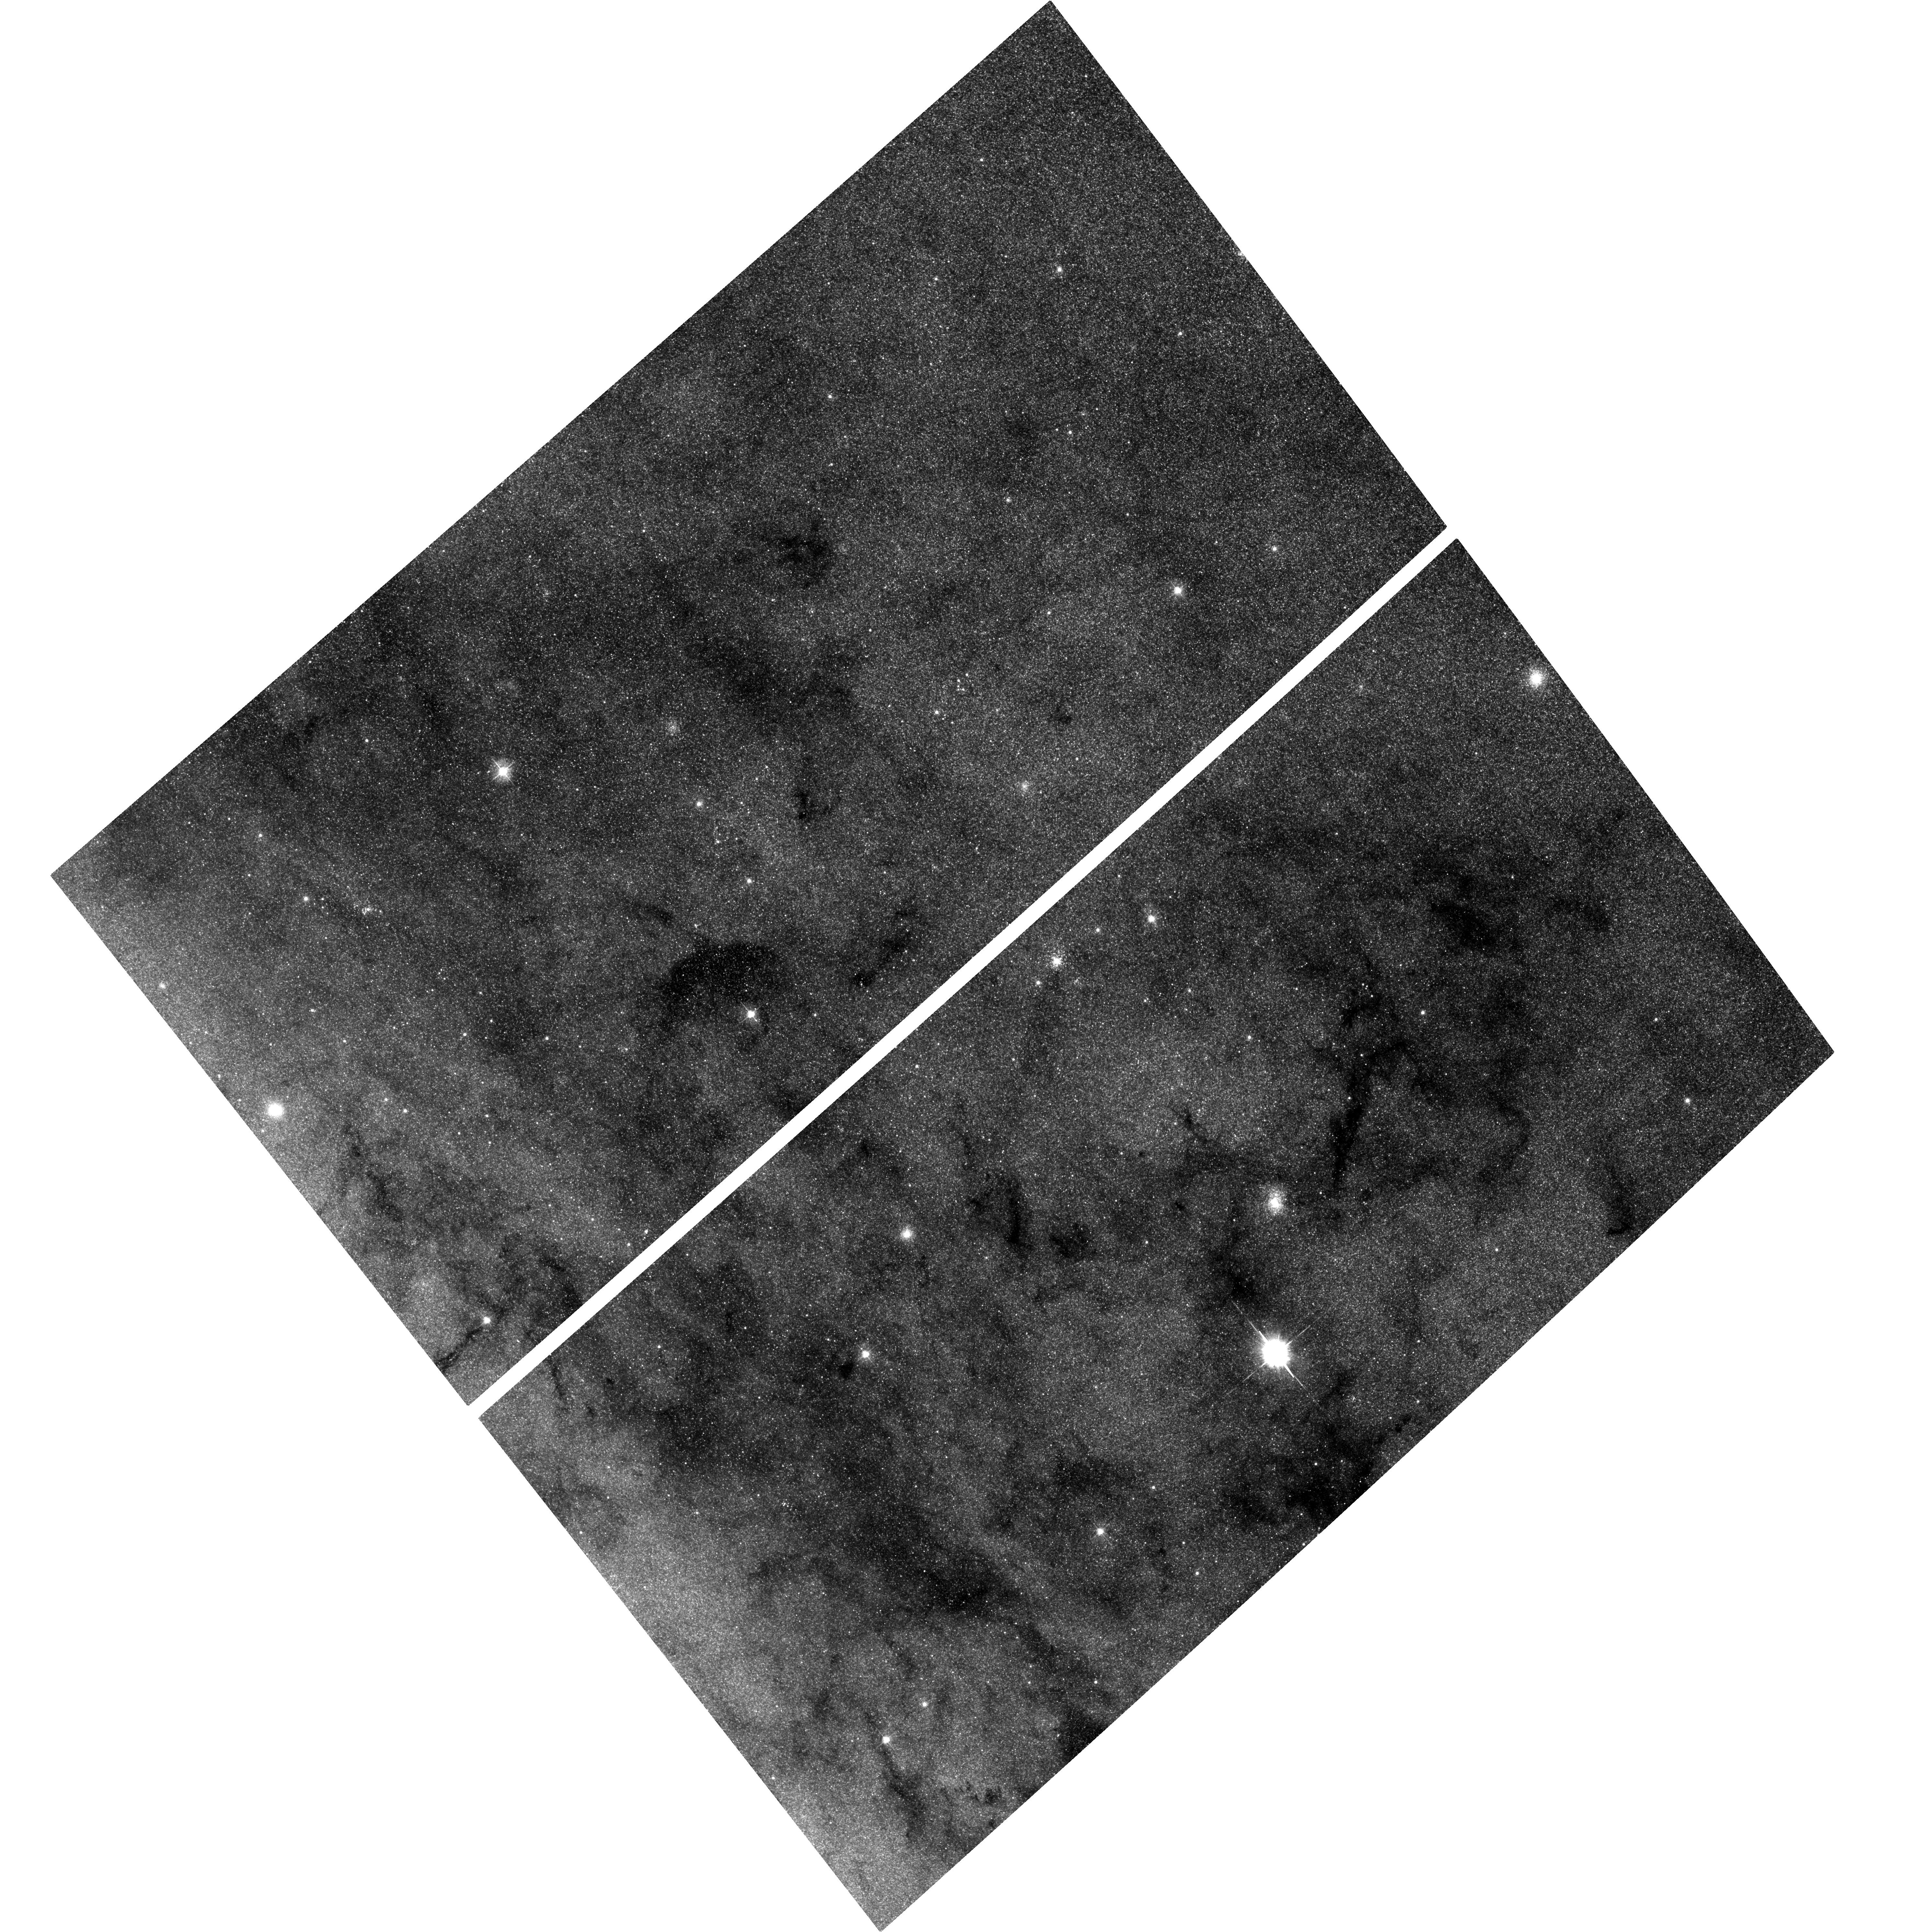
Target: M31-BH4. Instrument: ACS/WFC. Filter: F435W. Exposure: 1.2 h. Observation ID: hst_10760_04_acs_wfc_f435w_j9ju04

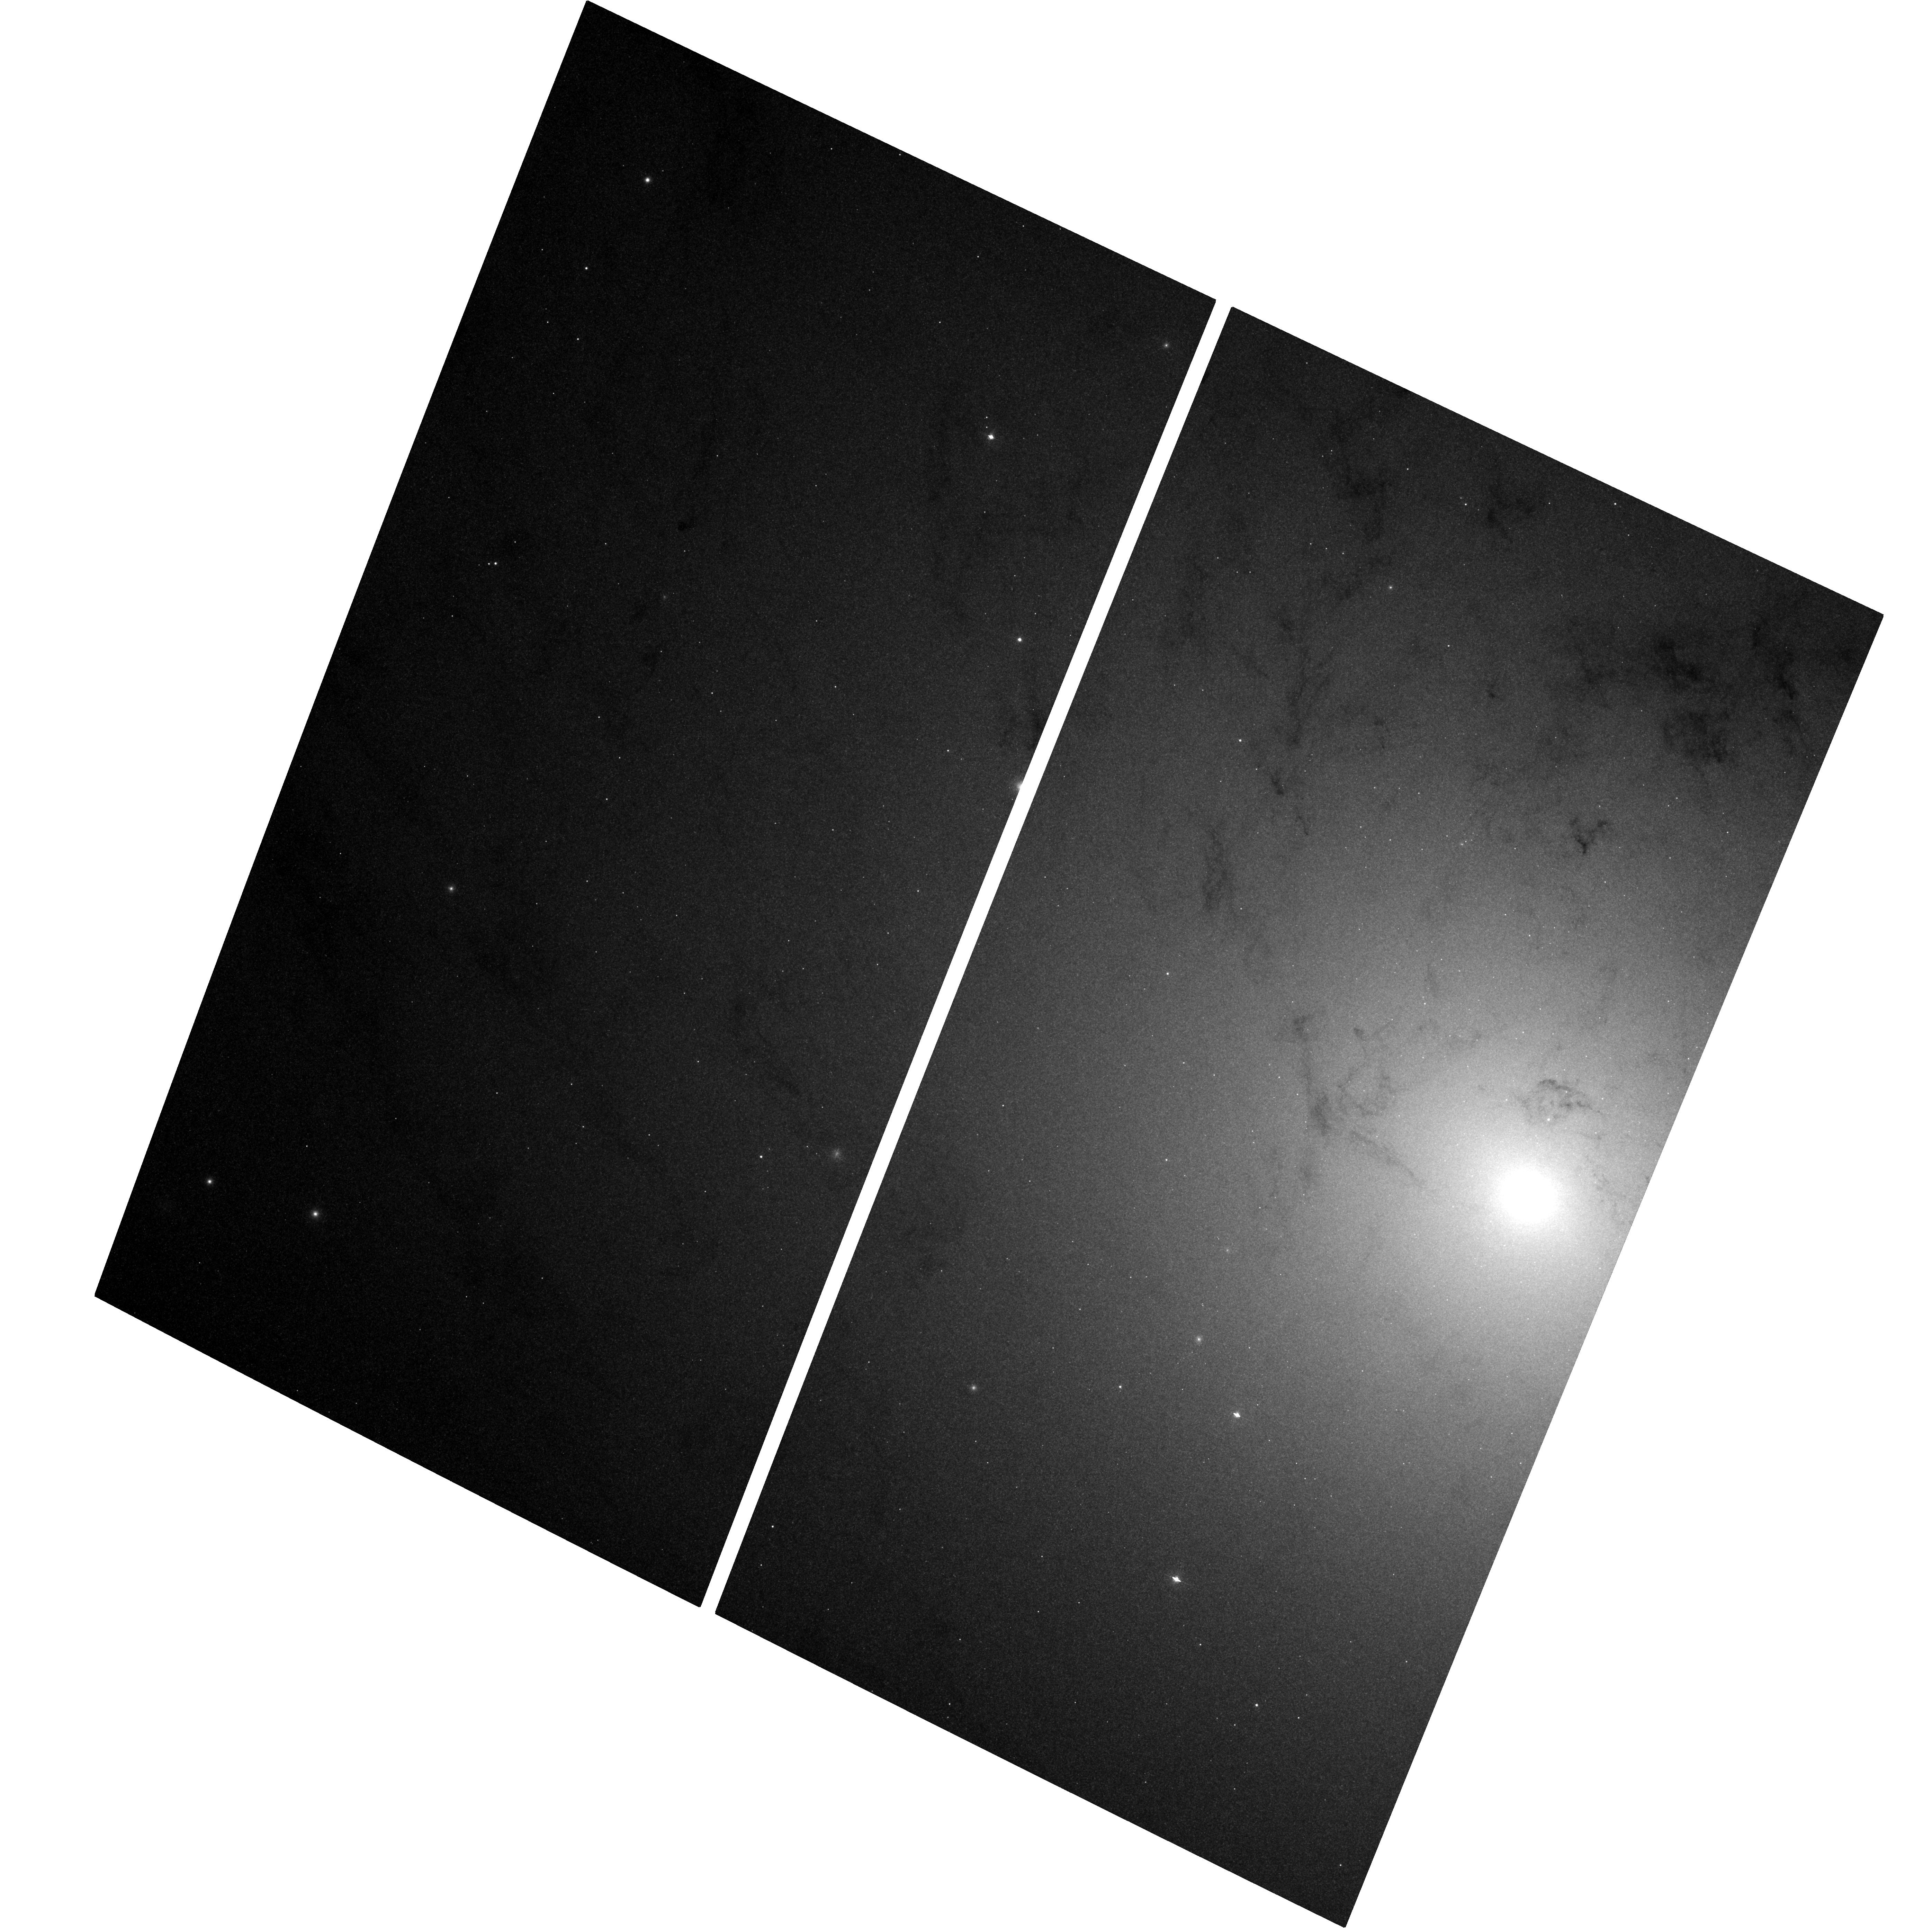
Target: M31-BH1. Instrument: ACS/WFC. Filter: F435W. Exposure: 1.3 h. Observation ID: hst_10760_06_acs_wfc_f435w_j9ju06

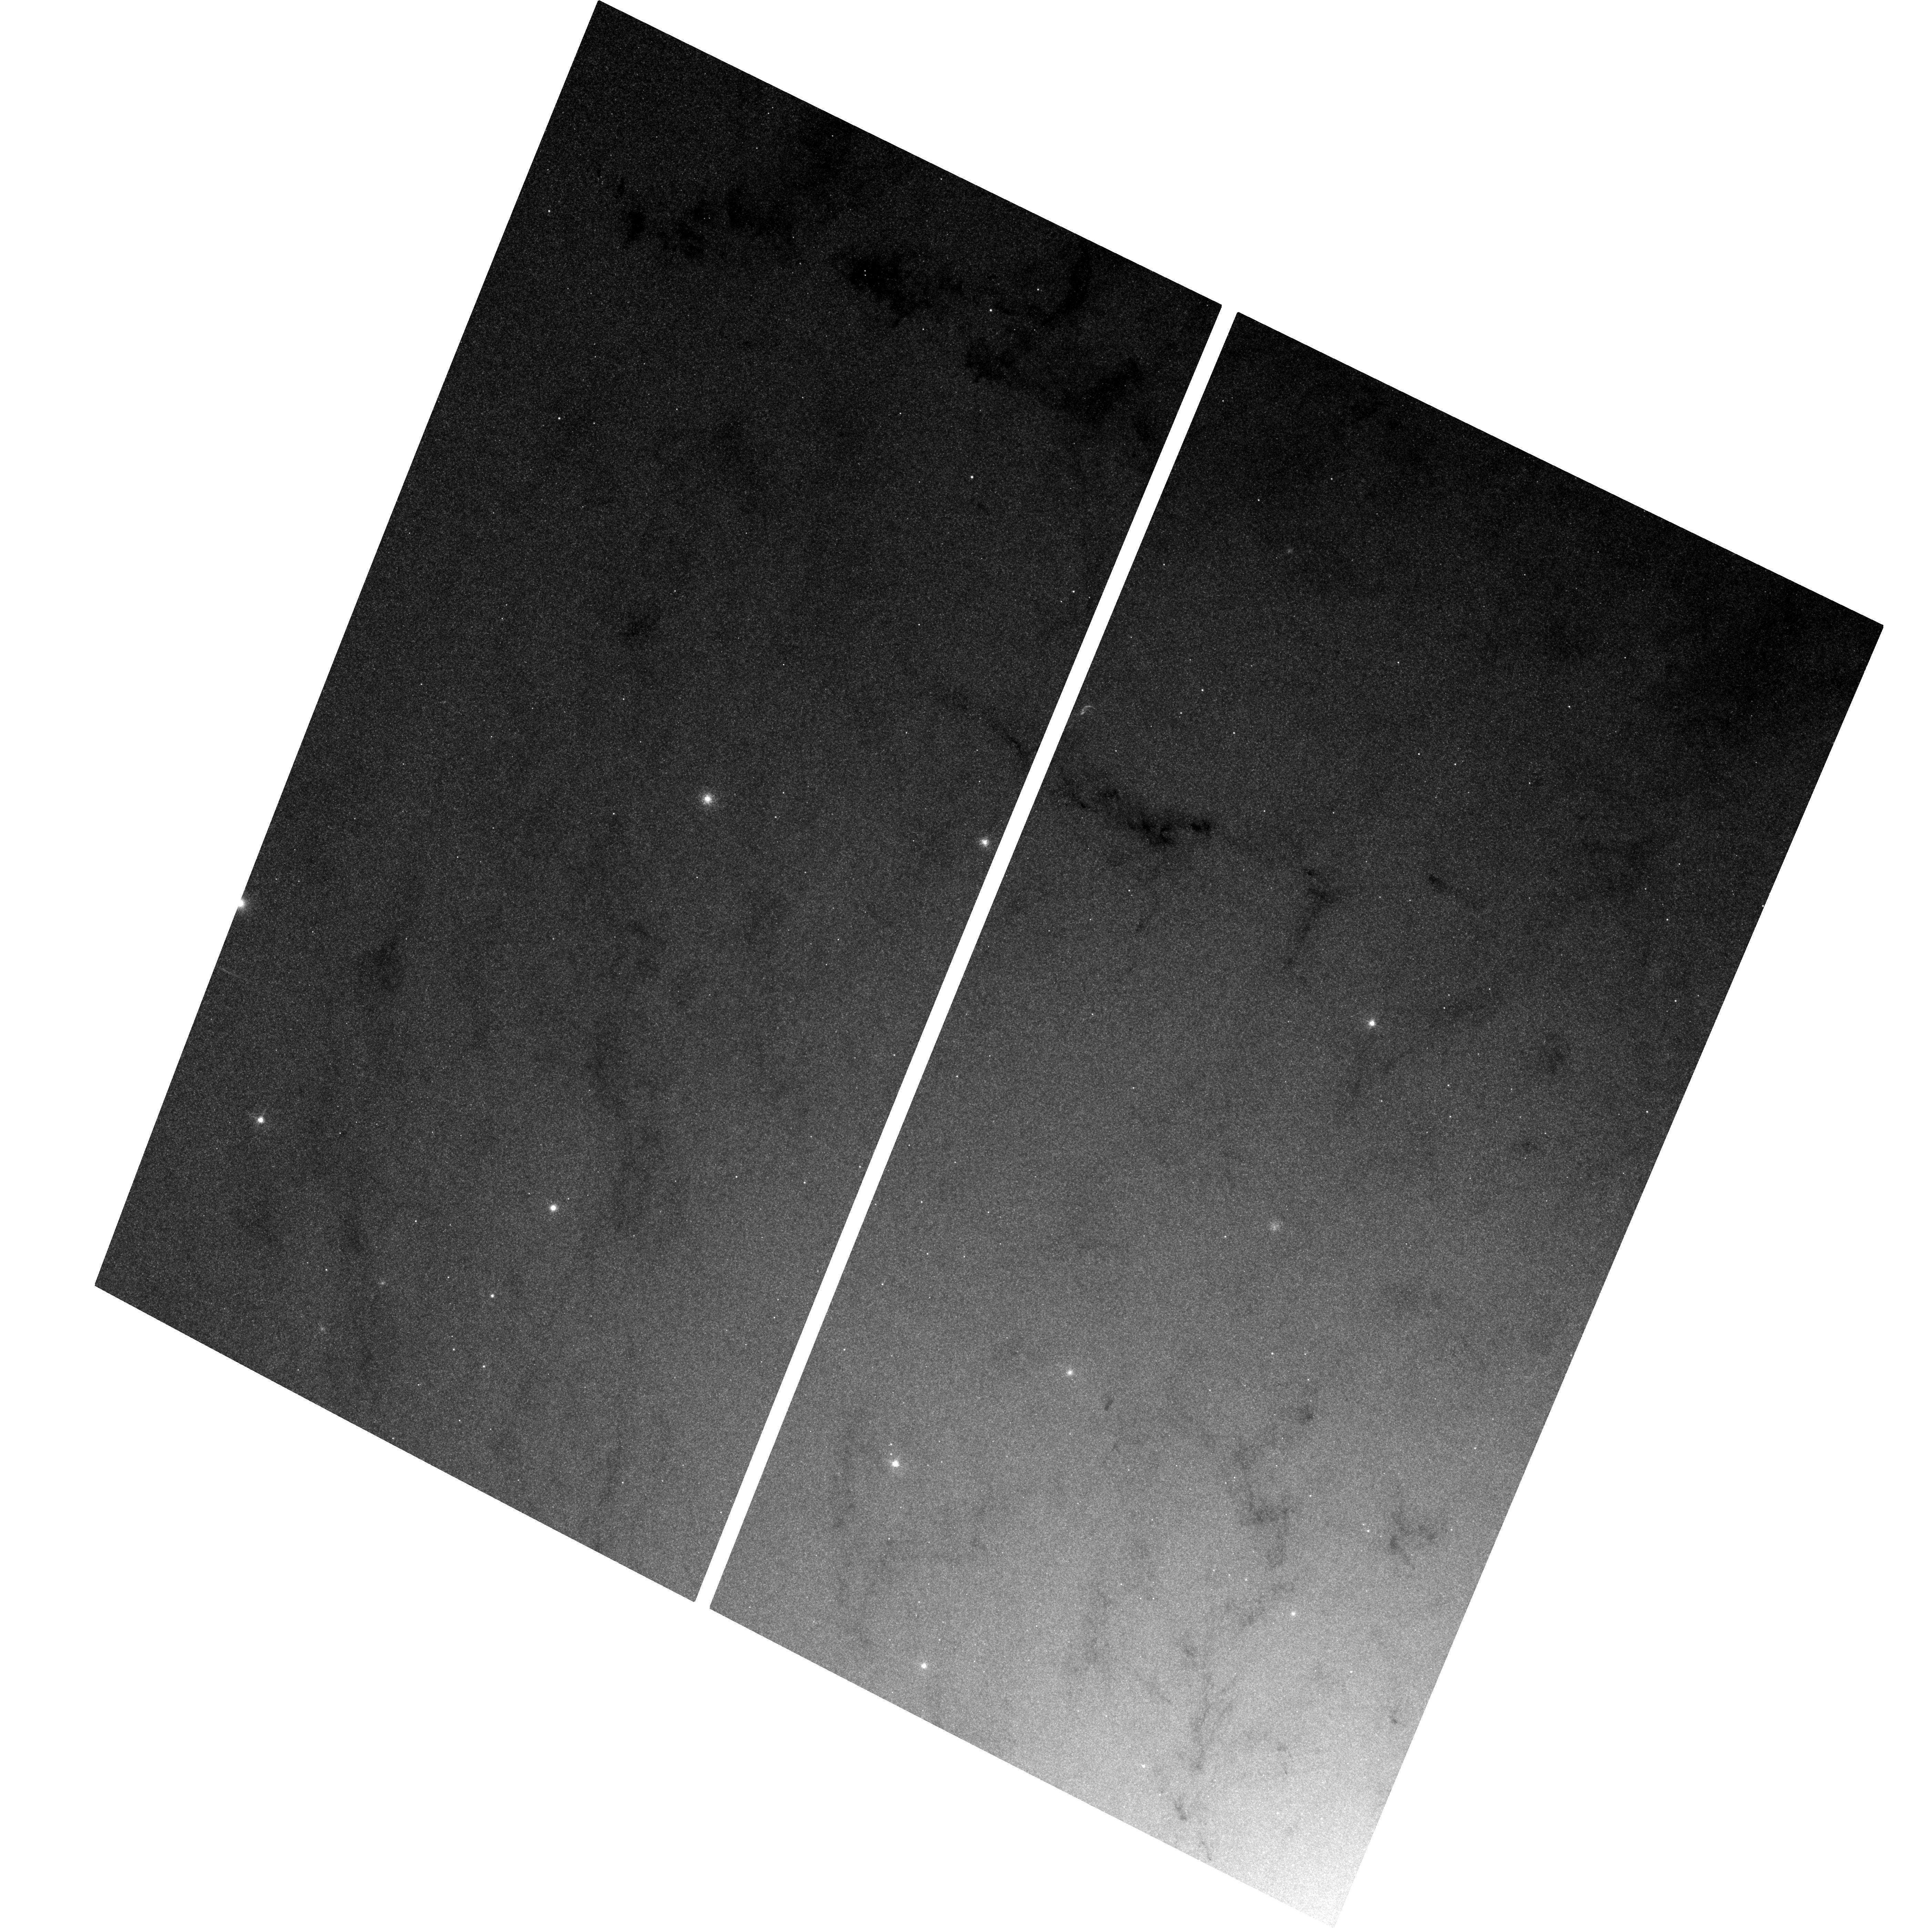
Target: M31-BH3. Instrument: ACS/WFC. Filter: F435W. Exposure: 1.3 h. Observation ID: hst_10760_08_acs_wfc_f435w_j9ju08

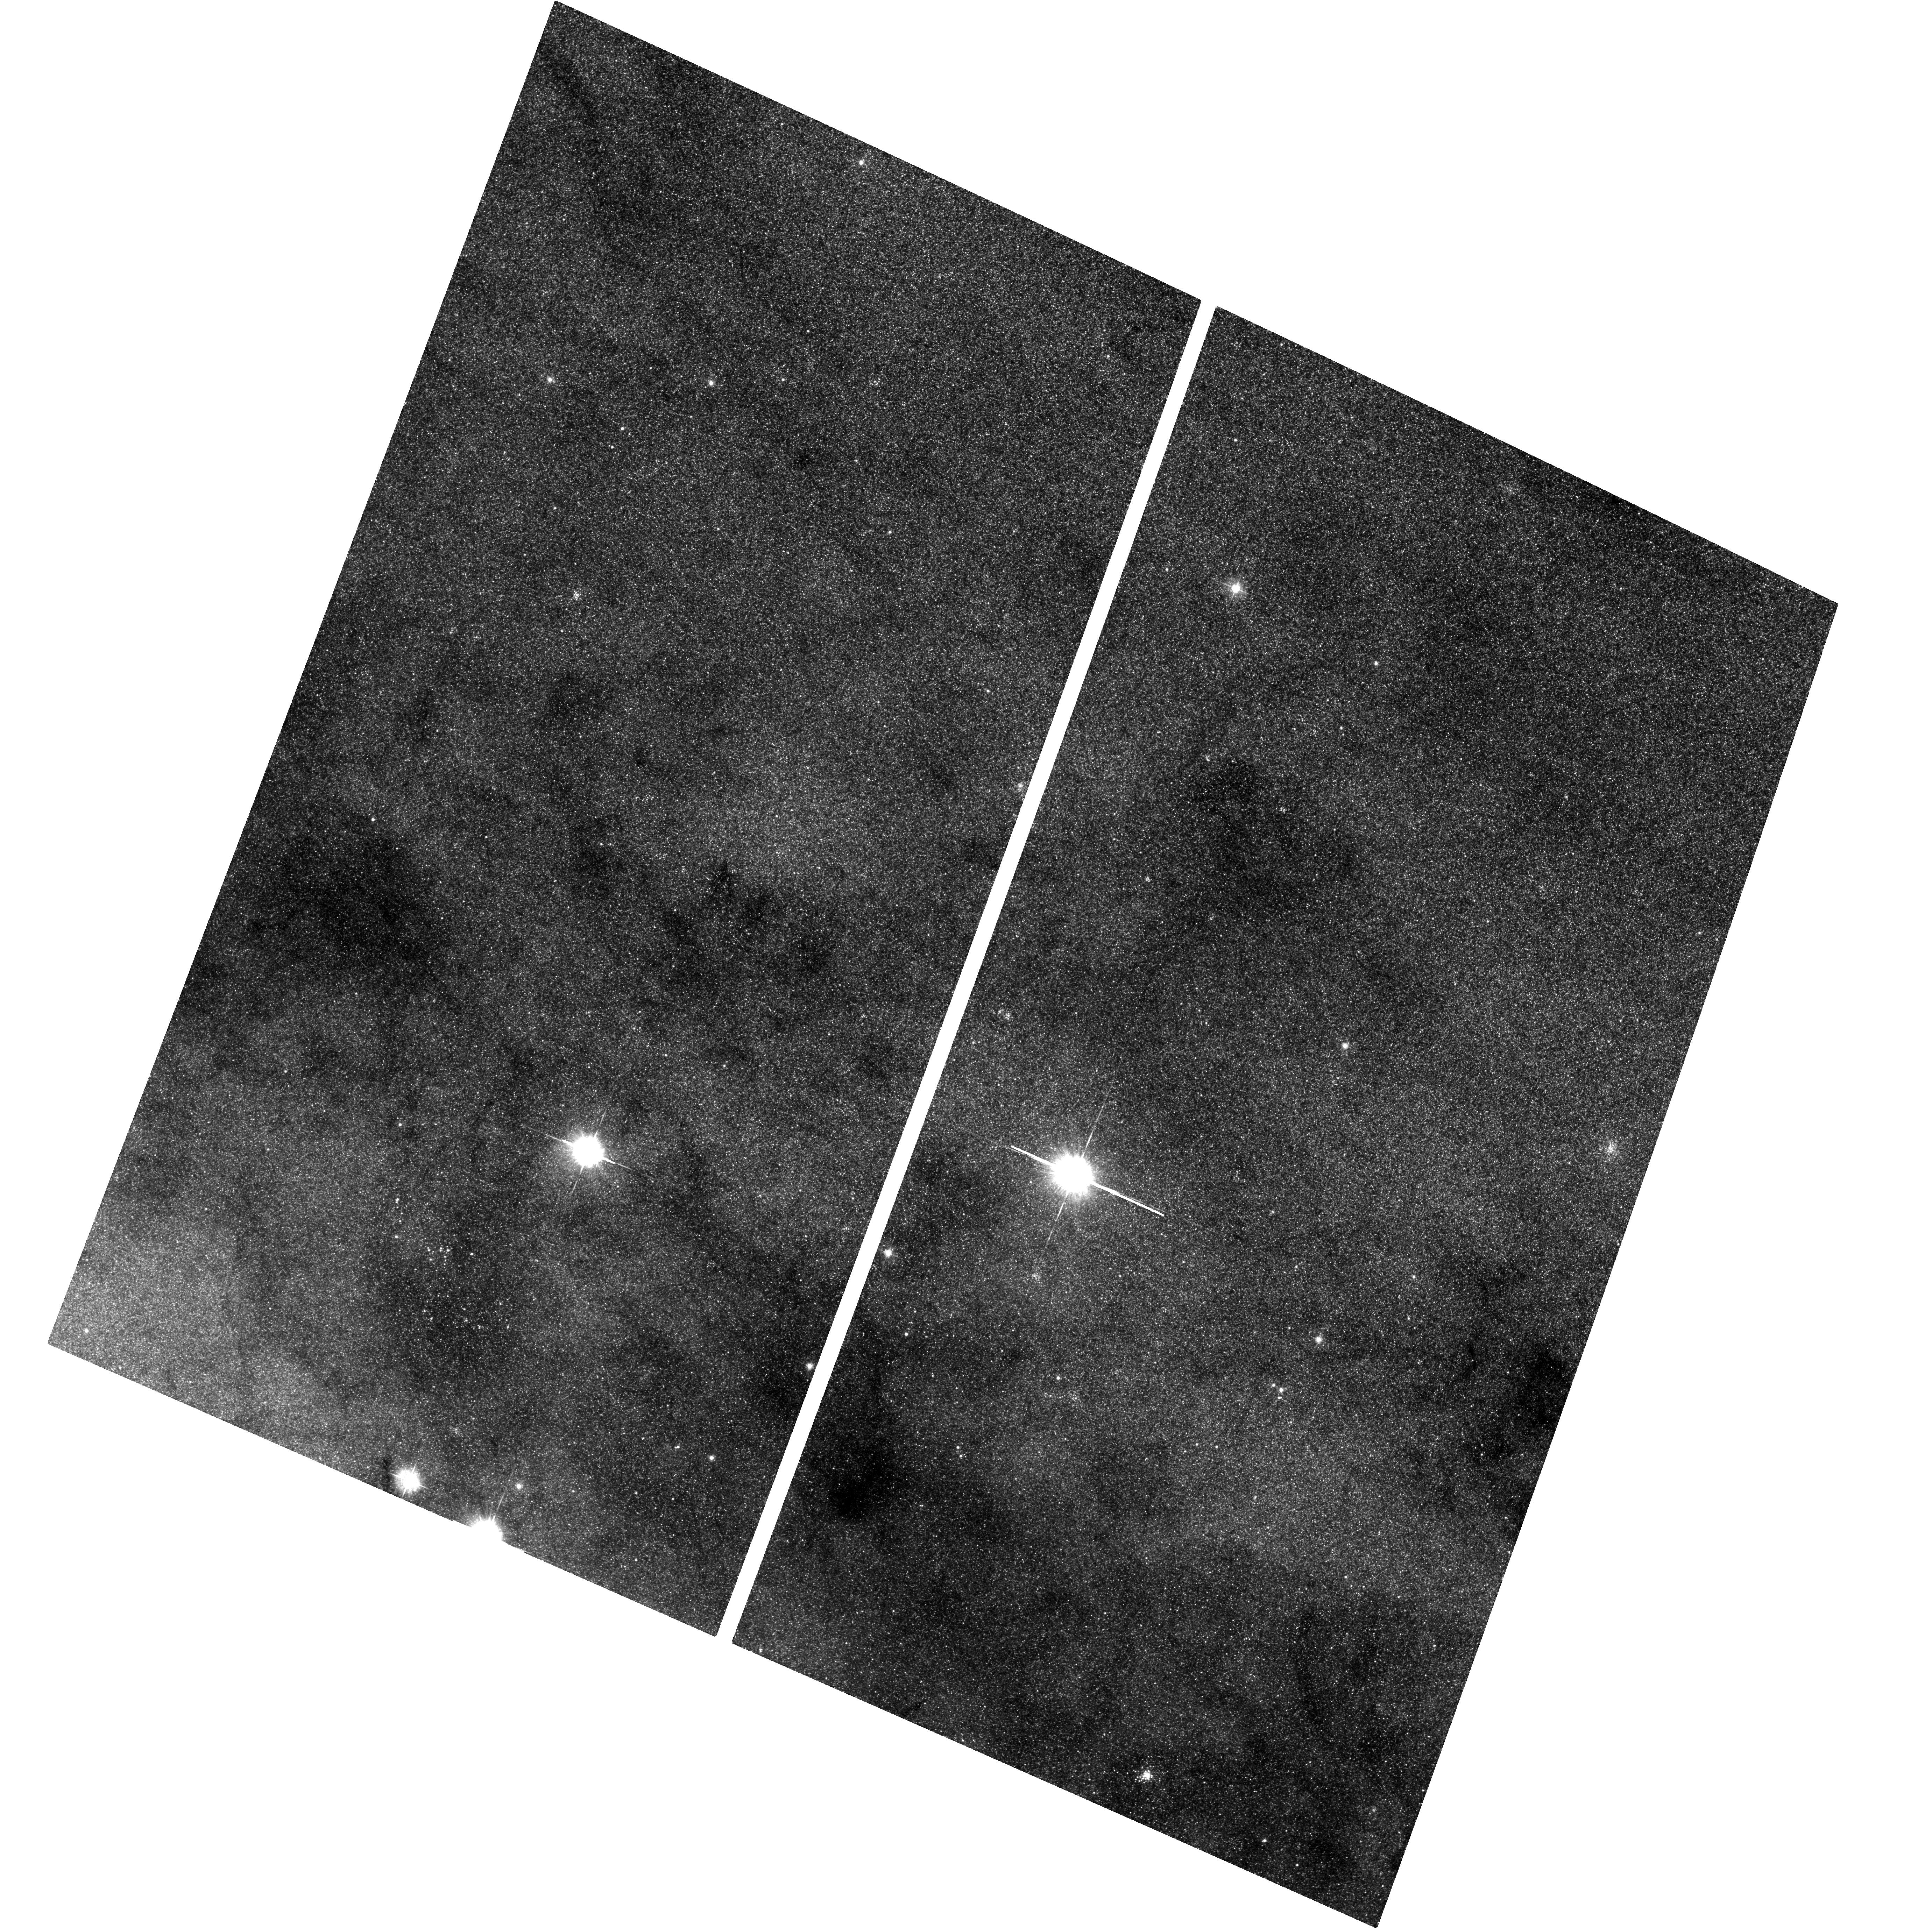
Target: M31-BH2. Instrument: ACS/WFC. Filter: F435W. Exposure: 1.2 h. Observation ID: hst_10760_02_acs_wfc_f435w_j9ju02

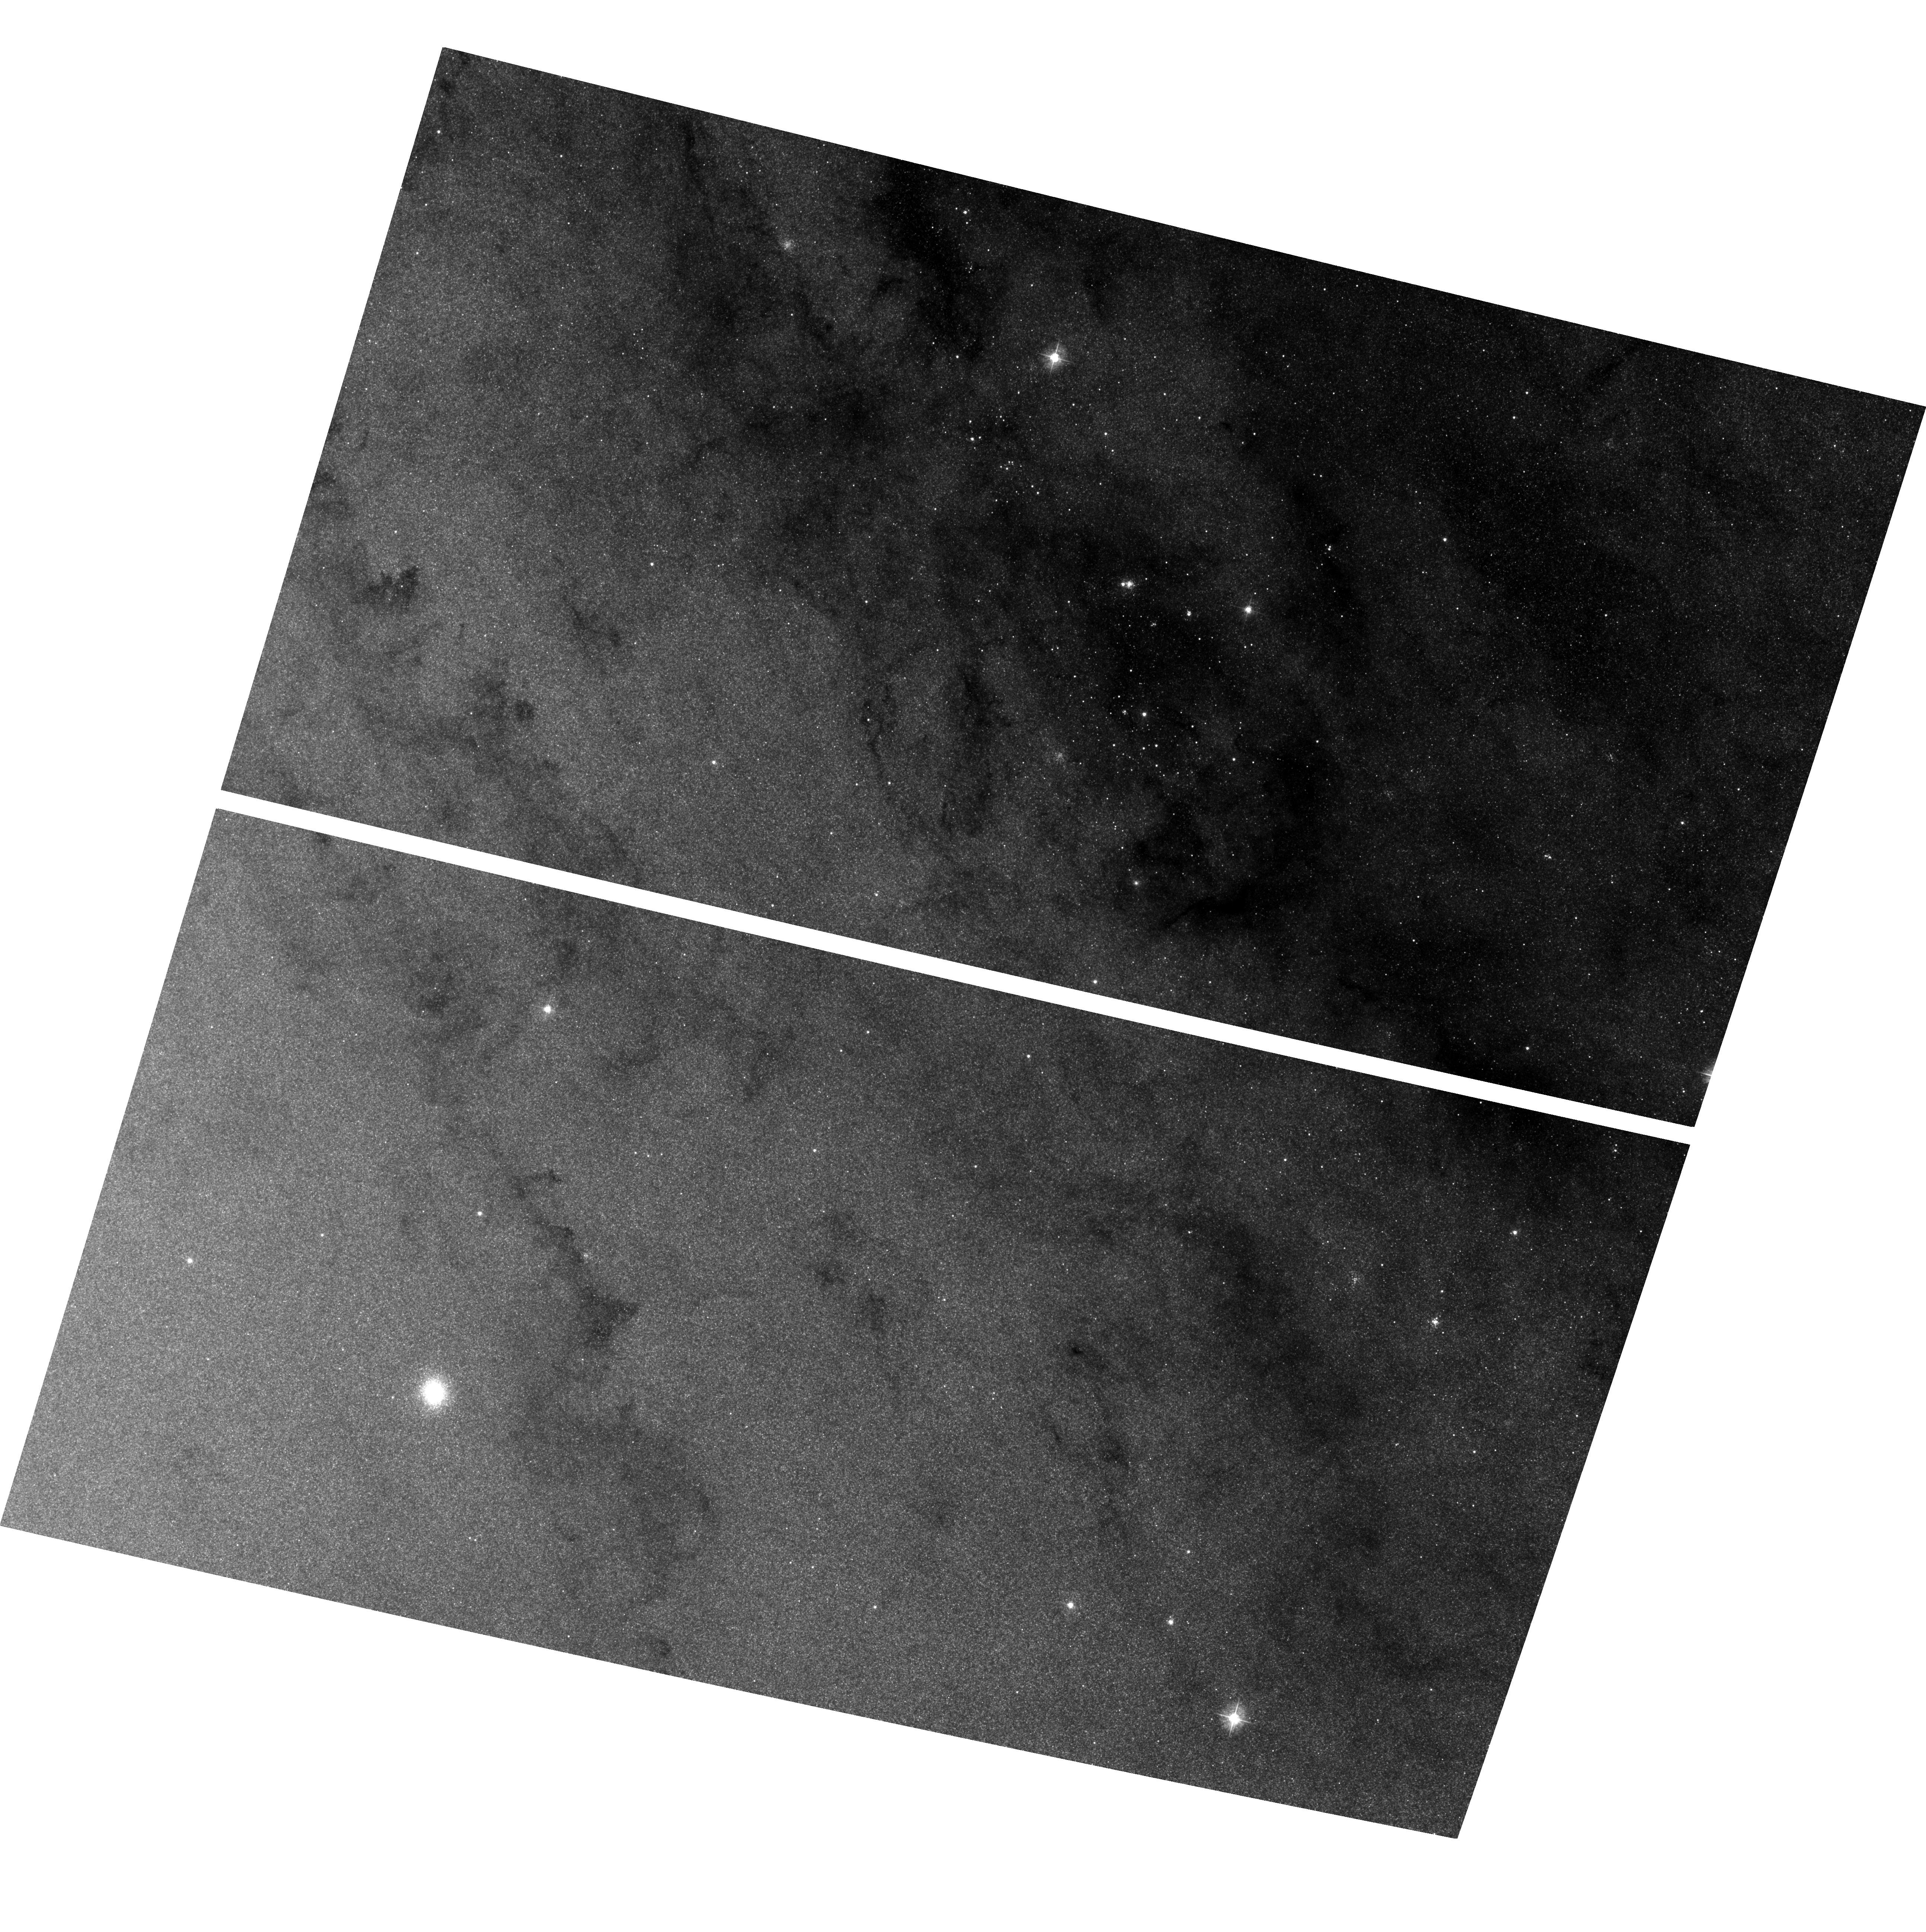
Target: M31-BH5. Instrument: ACS/WFC. Filter: F435W. Exposure: 36 min. Observation ID: hst_10760_05_acs_wfc_f435w_j9ju05

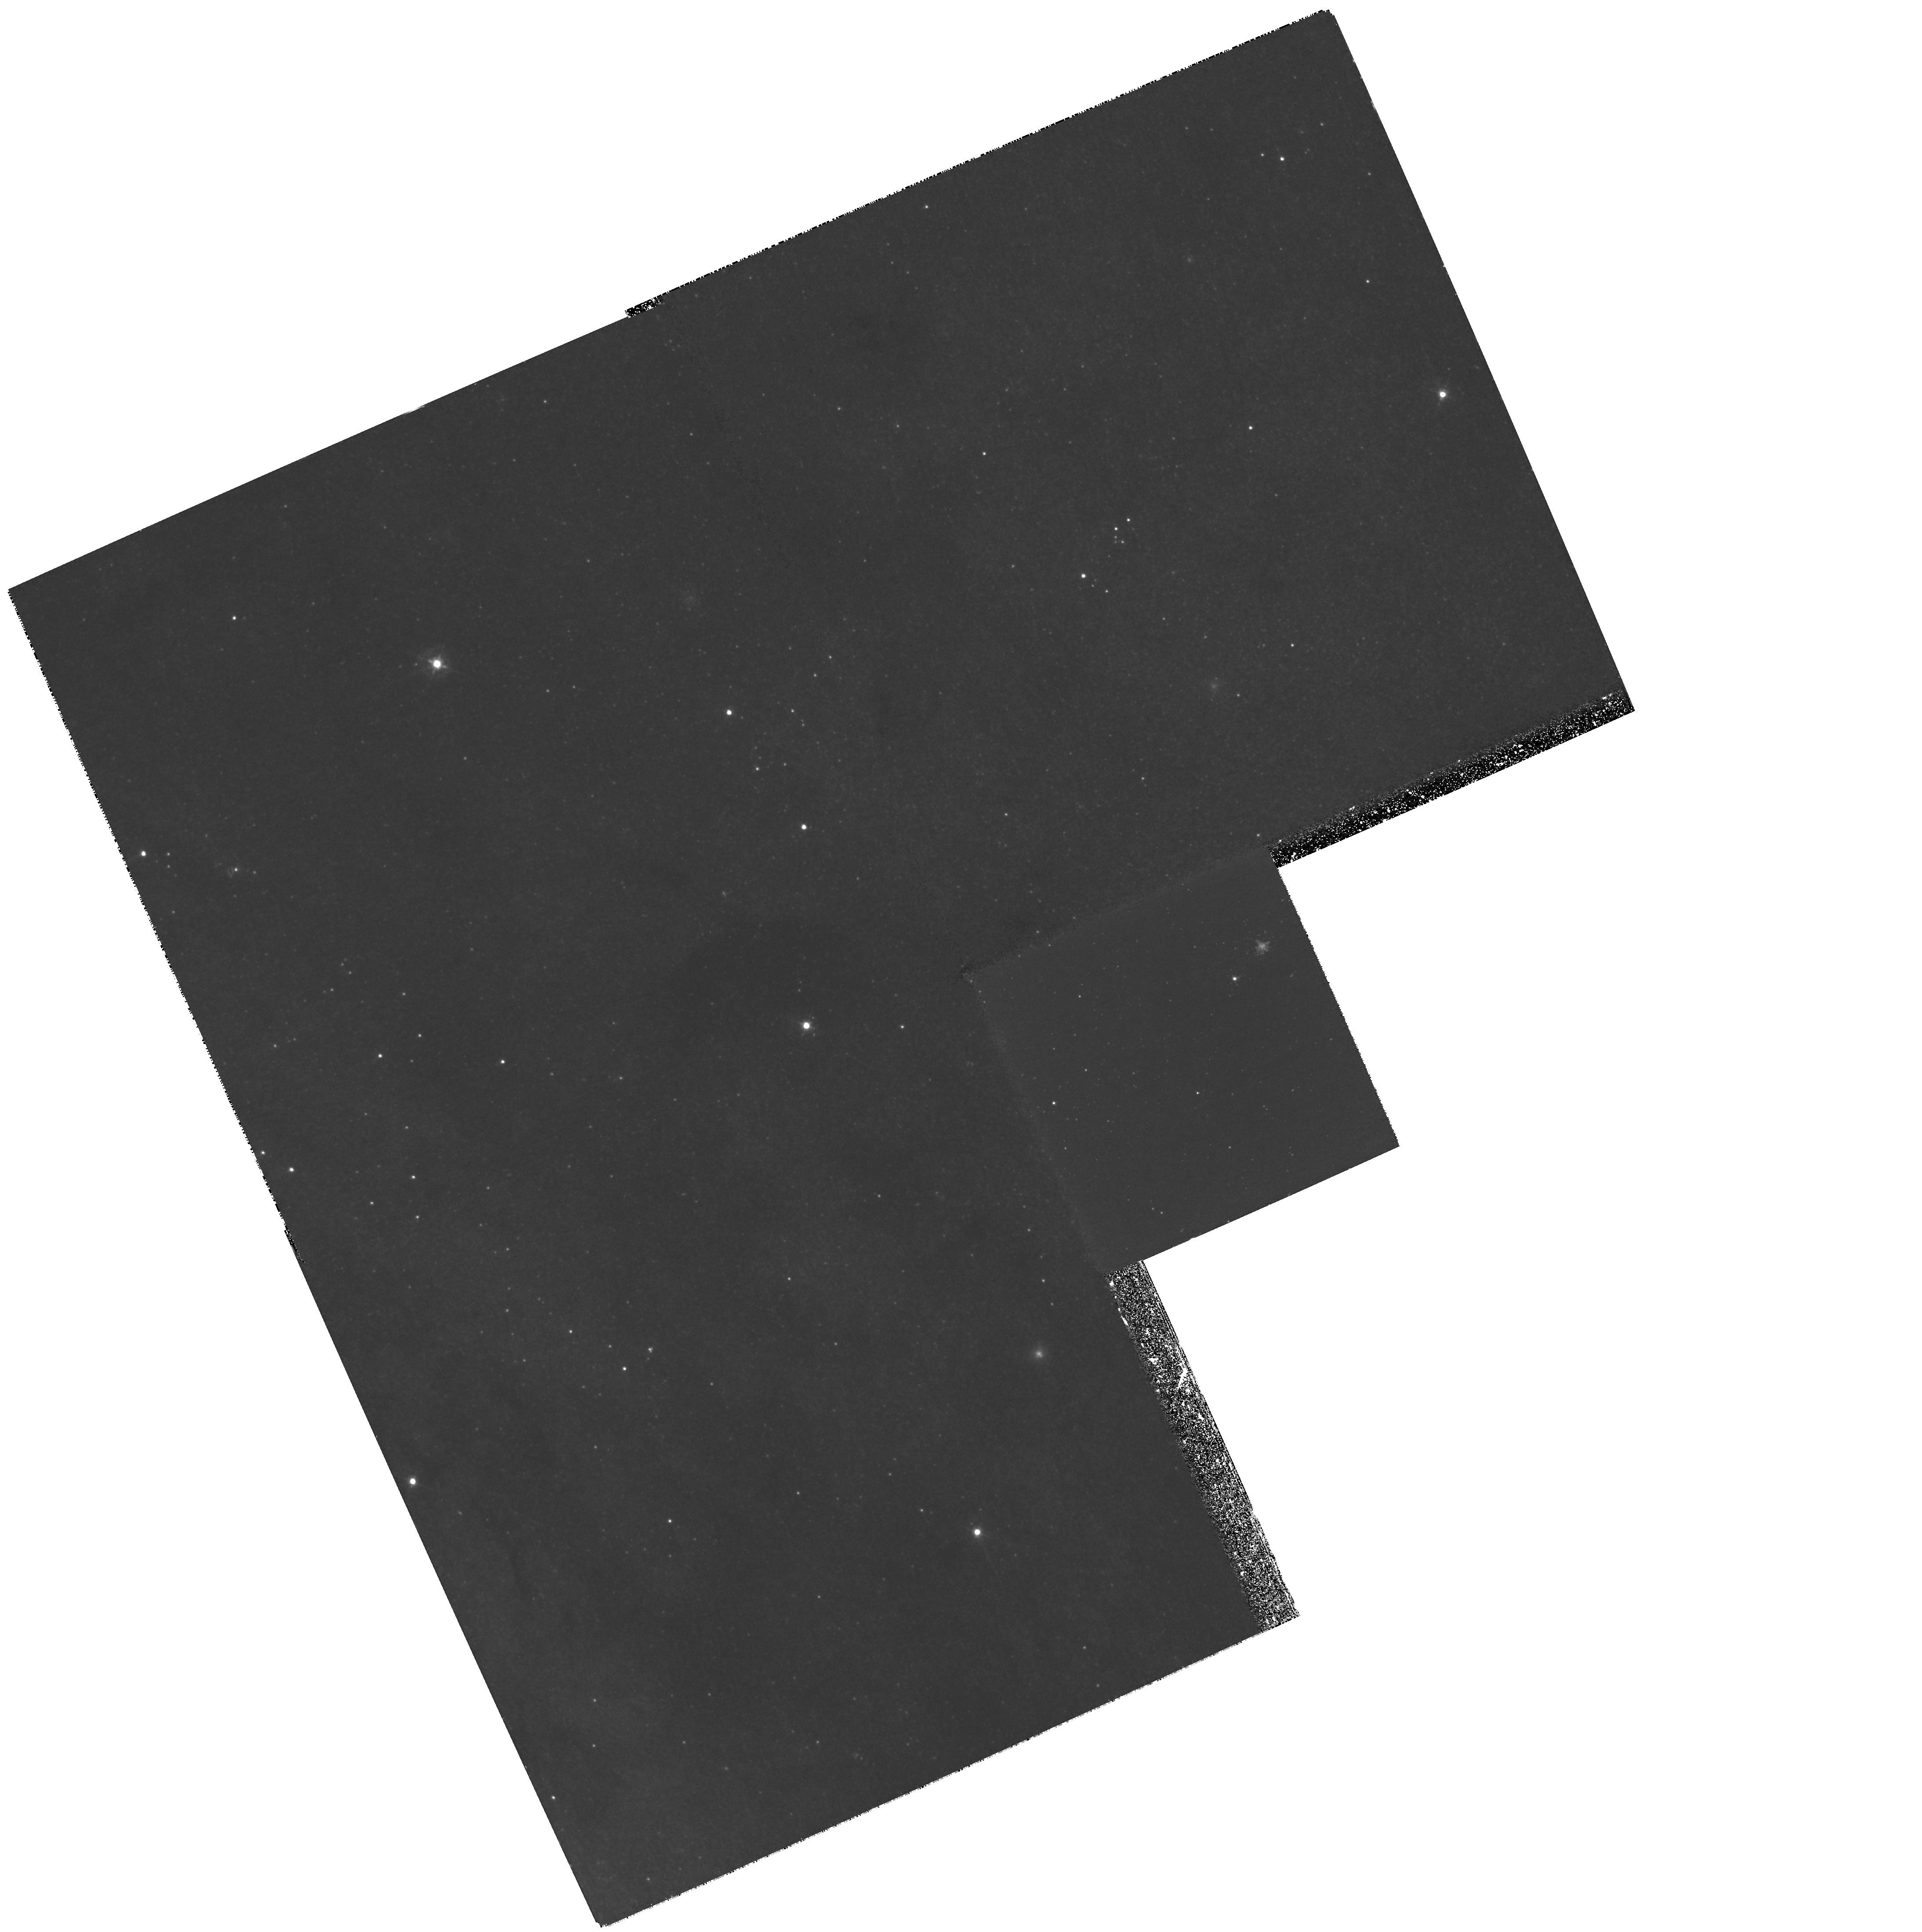
Target: M31-BH4. Instrument: WFPC2/PC. Filter: F439W. Exposure: 2.3 h. Observation ID: hst_10760_09_wfpc2_pc_f439w_u9ju09

Black Hole X-ray Novae in M31 (PI: Garcia, Michael R.)

We have been carring out a Chandra (GO+GTO) and HST (GO) program to find Black Hole X-ray Nova (BHXN) and their optical counterparts in M31 for several years. To date we have found >2 dozen BHXN and 3 HST optical counterparts for these BHXN. Our results suggest a rather high ratio of BH to neutron star (NS) binaries, or a high duty cycle for the BHXN. We propose to continue this program, with the goal of determining the orbital period distribution and duty cycles of these BHXN. Current results yield 3 orbital periods and 2 upper limits. Our proposed observations will ~double the total number of periods and therefore yield sufficient numbers to make a first approximation of the orbital period distribution. The orbital period distribution is the fundamental observable parameter any binary stellar evolution models must match, and the duty cycle is very poorly known but directly influences the binary lifetime. M31 is the only galaxy in which this extra-galactic study of BHXN is feasible.